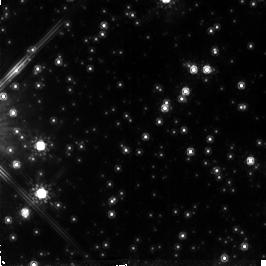
Target: NGC6558-FIELD-1. Instrument: NICMOS/NIC2. Filter: F160W. Exposure: 1.4 h. Observation ID: n4l903010

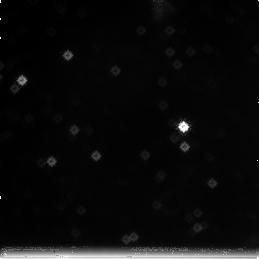
Target: field at RA 272.744°, Dec -31.779°. Instrument: NICMOS/NIC3. Filter: F222M. Exposure: 1.4 h. Observation ID: n4l906030

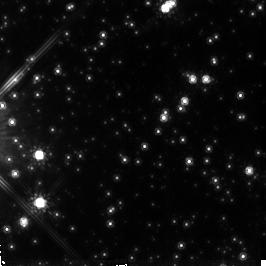
Target: NGC6558-FIELD-2. Instrument: NICMOS/NIC2. Filter: F160W. Exposure: 1.4 h. Observation ID: n4l904010

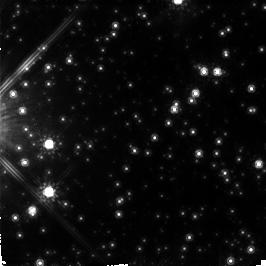
Target: NGC6558-FIELD-5. Instrument: NICMOS/NIC2. Filter: F160W. Exposure: 1.4 h. Observation ID: n4l907010

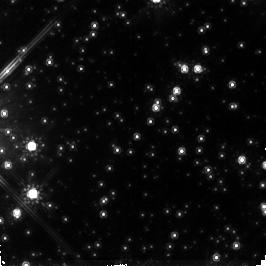
Target: NGC6558-FIELD-3. Instrument: NICMOS/NIC2. Filter: F160W. Exposure: 1.4 h. Observation ID: n4l905010

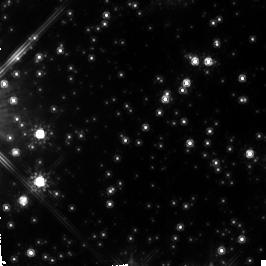
Target: NGC6558-FIELD-4. Instrument: NICMOS/NIC2. Filter: F160W. Exposure: 1.4 h. Observation ID: n4l906010

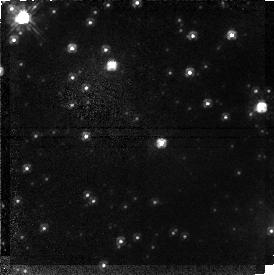
Target: field at RA 272.757°, Dec -31.771°. Instrument: NICMOS/NIC1. Filter: F110W. Exposure: 1.4 h. Observation ID: n4l905020

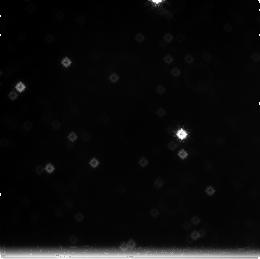
Target: field at RA 272.744°, Dec -31.778°. Instrument: NICMOS/NIC3. Filter: F222M. Exposure: 1.4 h. Observation ID: n4l901030

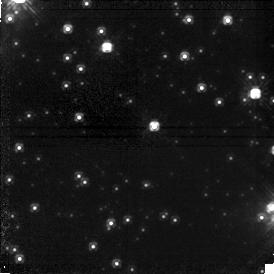
Target: field at RA 272.757°, Dec -31.771°. Instrument: NICMOS/NIC1. Filter: F110W. Exposure: 1.4 h. Observation ID: n4l906020

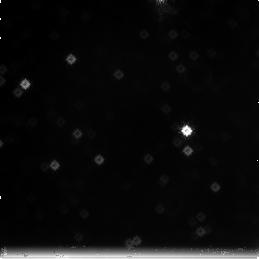
Target: field at RA 272.745°, Dec -31.779°. Instrument: NICMOS/NIC3. Filter: F222M. Exposure: 1.4 h. Observation ID: n4l907030

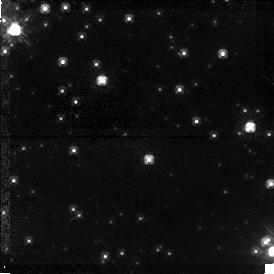
Target: field at RA 272.757°, Dec -31.771°. Instrument: NICMOS/NIC1. Filter: F110W. Exposure: 1.4 h. Observation ID: n4l901020

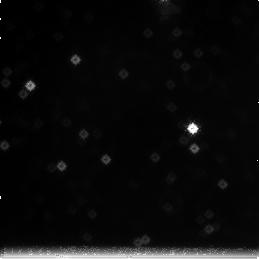
Target: field at RA 272.745°, Dec -31.779°. Instrument: NICMOS/NIC3. Filter: F222M. Exposure: 1.4 h. Observation ID: n4l903030

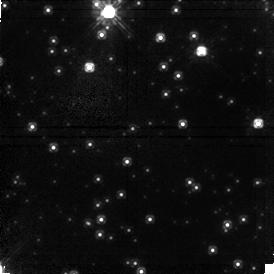
Target: field at RA 272.758°, Dec -31.772°. Instrument: NICMOS/NIC1. Filter: F110W. Exposure: 1.4 h. Observation ID: n4l902020

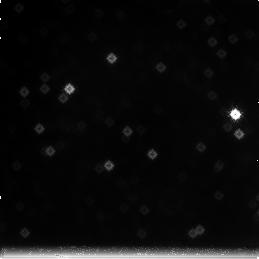
Target: field at RA 272.747°, Dec -31.781°. Instrument: NICMOS/NIC3. Filter: F222M. Exposure: 1.4 h. Observation ID: n4l902030

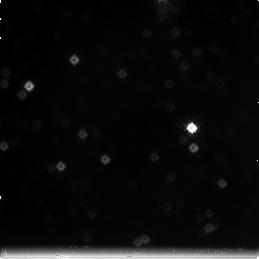
Target: field at RA 272.745°, Dec -31.779°. Instrument: NICMOS/NIC3. Filter: F222M. Exposure: 1.4 h. Observation ID: n4l905030

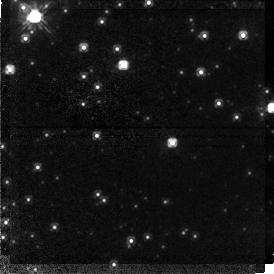
Target: field at RA 272.758°, Dec -31.771°. Instrument: NICMOS/NIC1. Filter: F110W. Exposure: 1.4 h. Observation ID: n4l903020

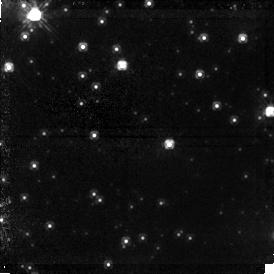
Target: field at RA 272.757°, Dec -31.771°. Instrument: NICMOS/NIC1. Filter: F110W. Exposure: 1.4 h. Observation ID: n4l907020

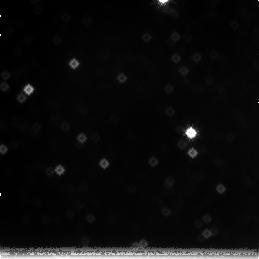
Target: field at RA 272.745°, Dec -31.779°. Instrument: NICMOS/NIC3. Filter: F222M. Exposure: 1.4 h. Observation ID: n4l904030

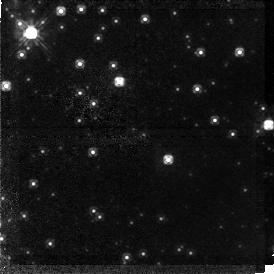
Target: field at RA 272.758°, Dec -31.771°. Instrument: NICMOS/NIC1. Filter: F110W. Exposure: 1.4 h. Observation ID: n4l904020

The Initial Mass Function of the Galactic Bulge (PI: Renzini, Alvio)

We propose to measure the complete Galactic bulge luminosity function (LF) with signal-to-noise ratio 10 at H~eq 25, corresponding to M_H~eq 10.4 i.e., the end of the main sequence. This offers a unique clue to better understanding the complete stellar content, and hence the stellar mass-to- light ratio, of spiral bulges and by extension of ellipticals as well. This LF can be directly converted into an initial mass function (IMF) via the empirical mass-M_ H relation. This IMF will also allow one to clarify whether the excess of short duration microlensing events seen toward the bulge is due to low-mass stars or brown dwarfs or other more exotic objects. In addition the bulge LF can be directly compared with the LF in the solar neighborhood, and determine to which extent star formation at similar metallicities but radically different environmental conditions yields the same IMF.